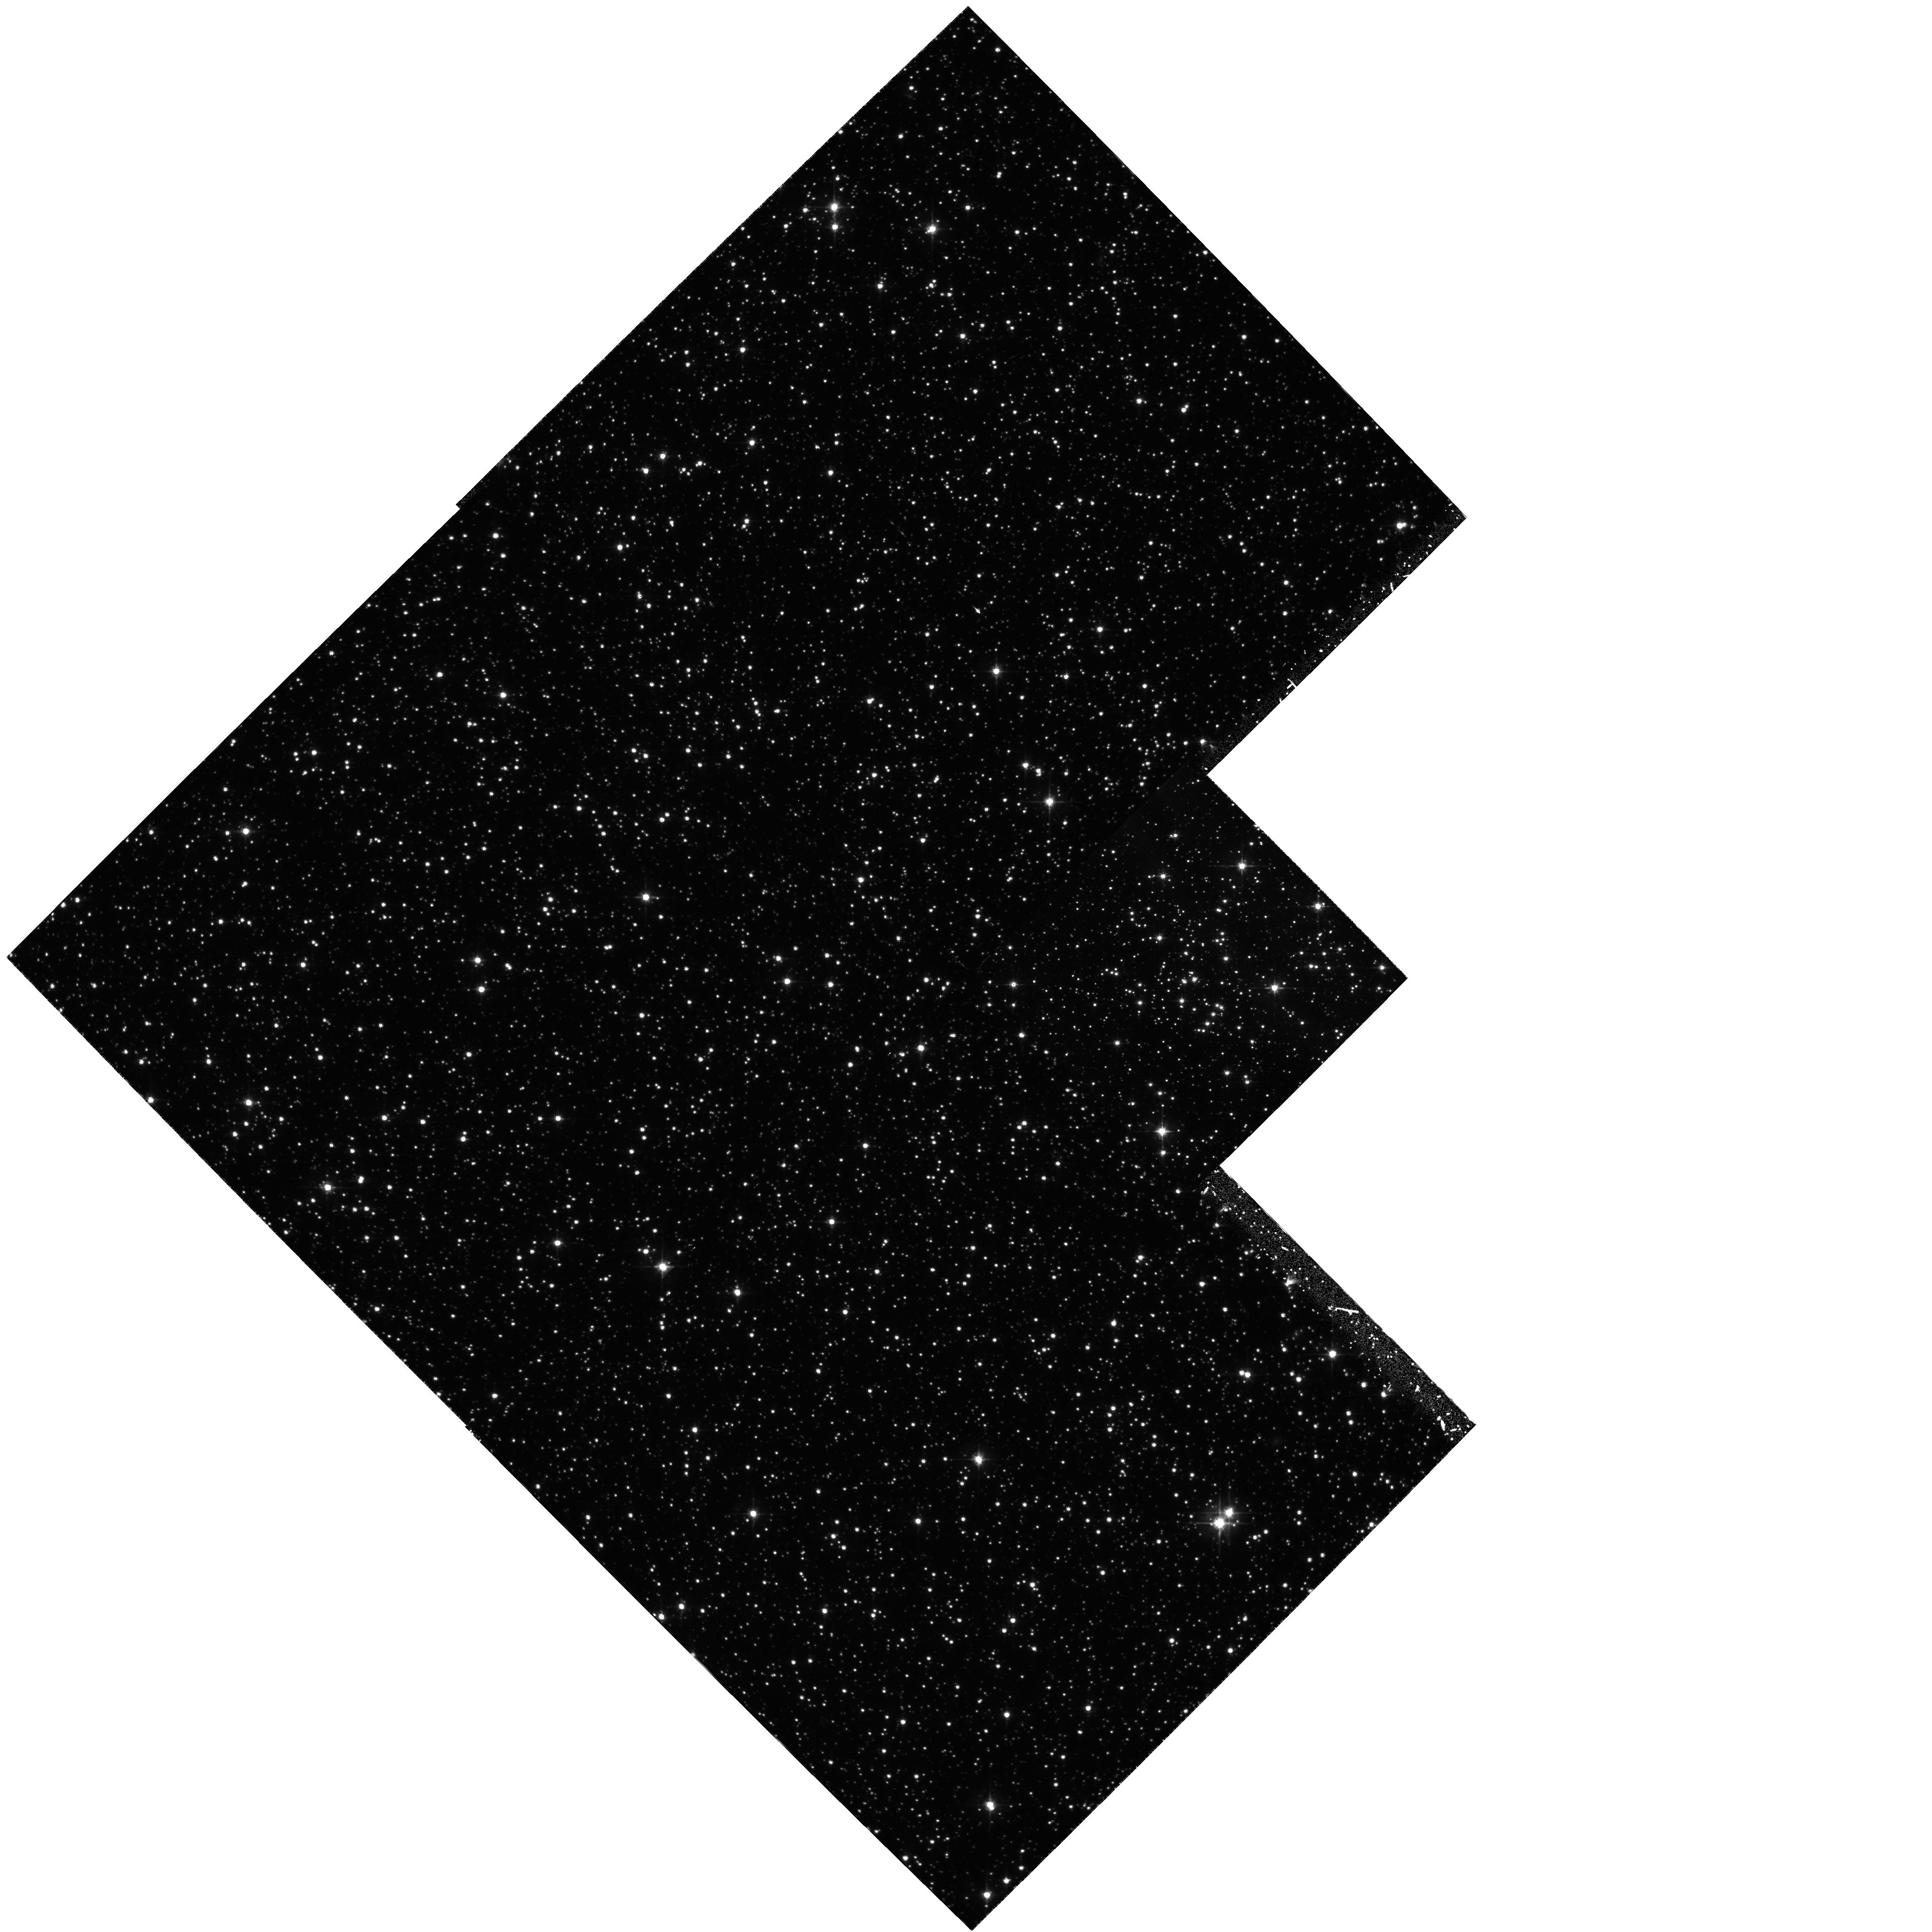
Target: BRUCK-83. Instrument: WFPC2/PC. Filter: F555W. Exposure: 1.4 h. Observation ID: hst_6229_03_wfpc2_pc_f555w_u2o903

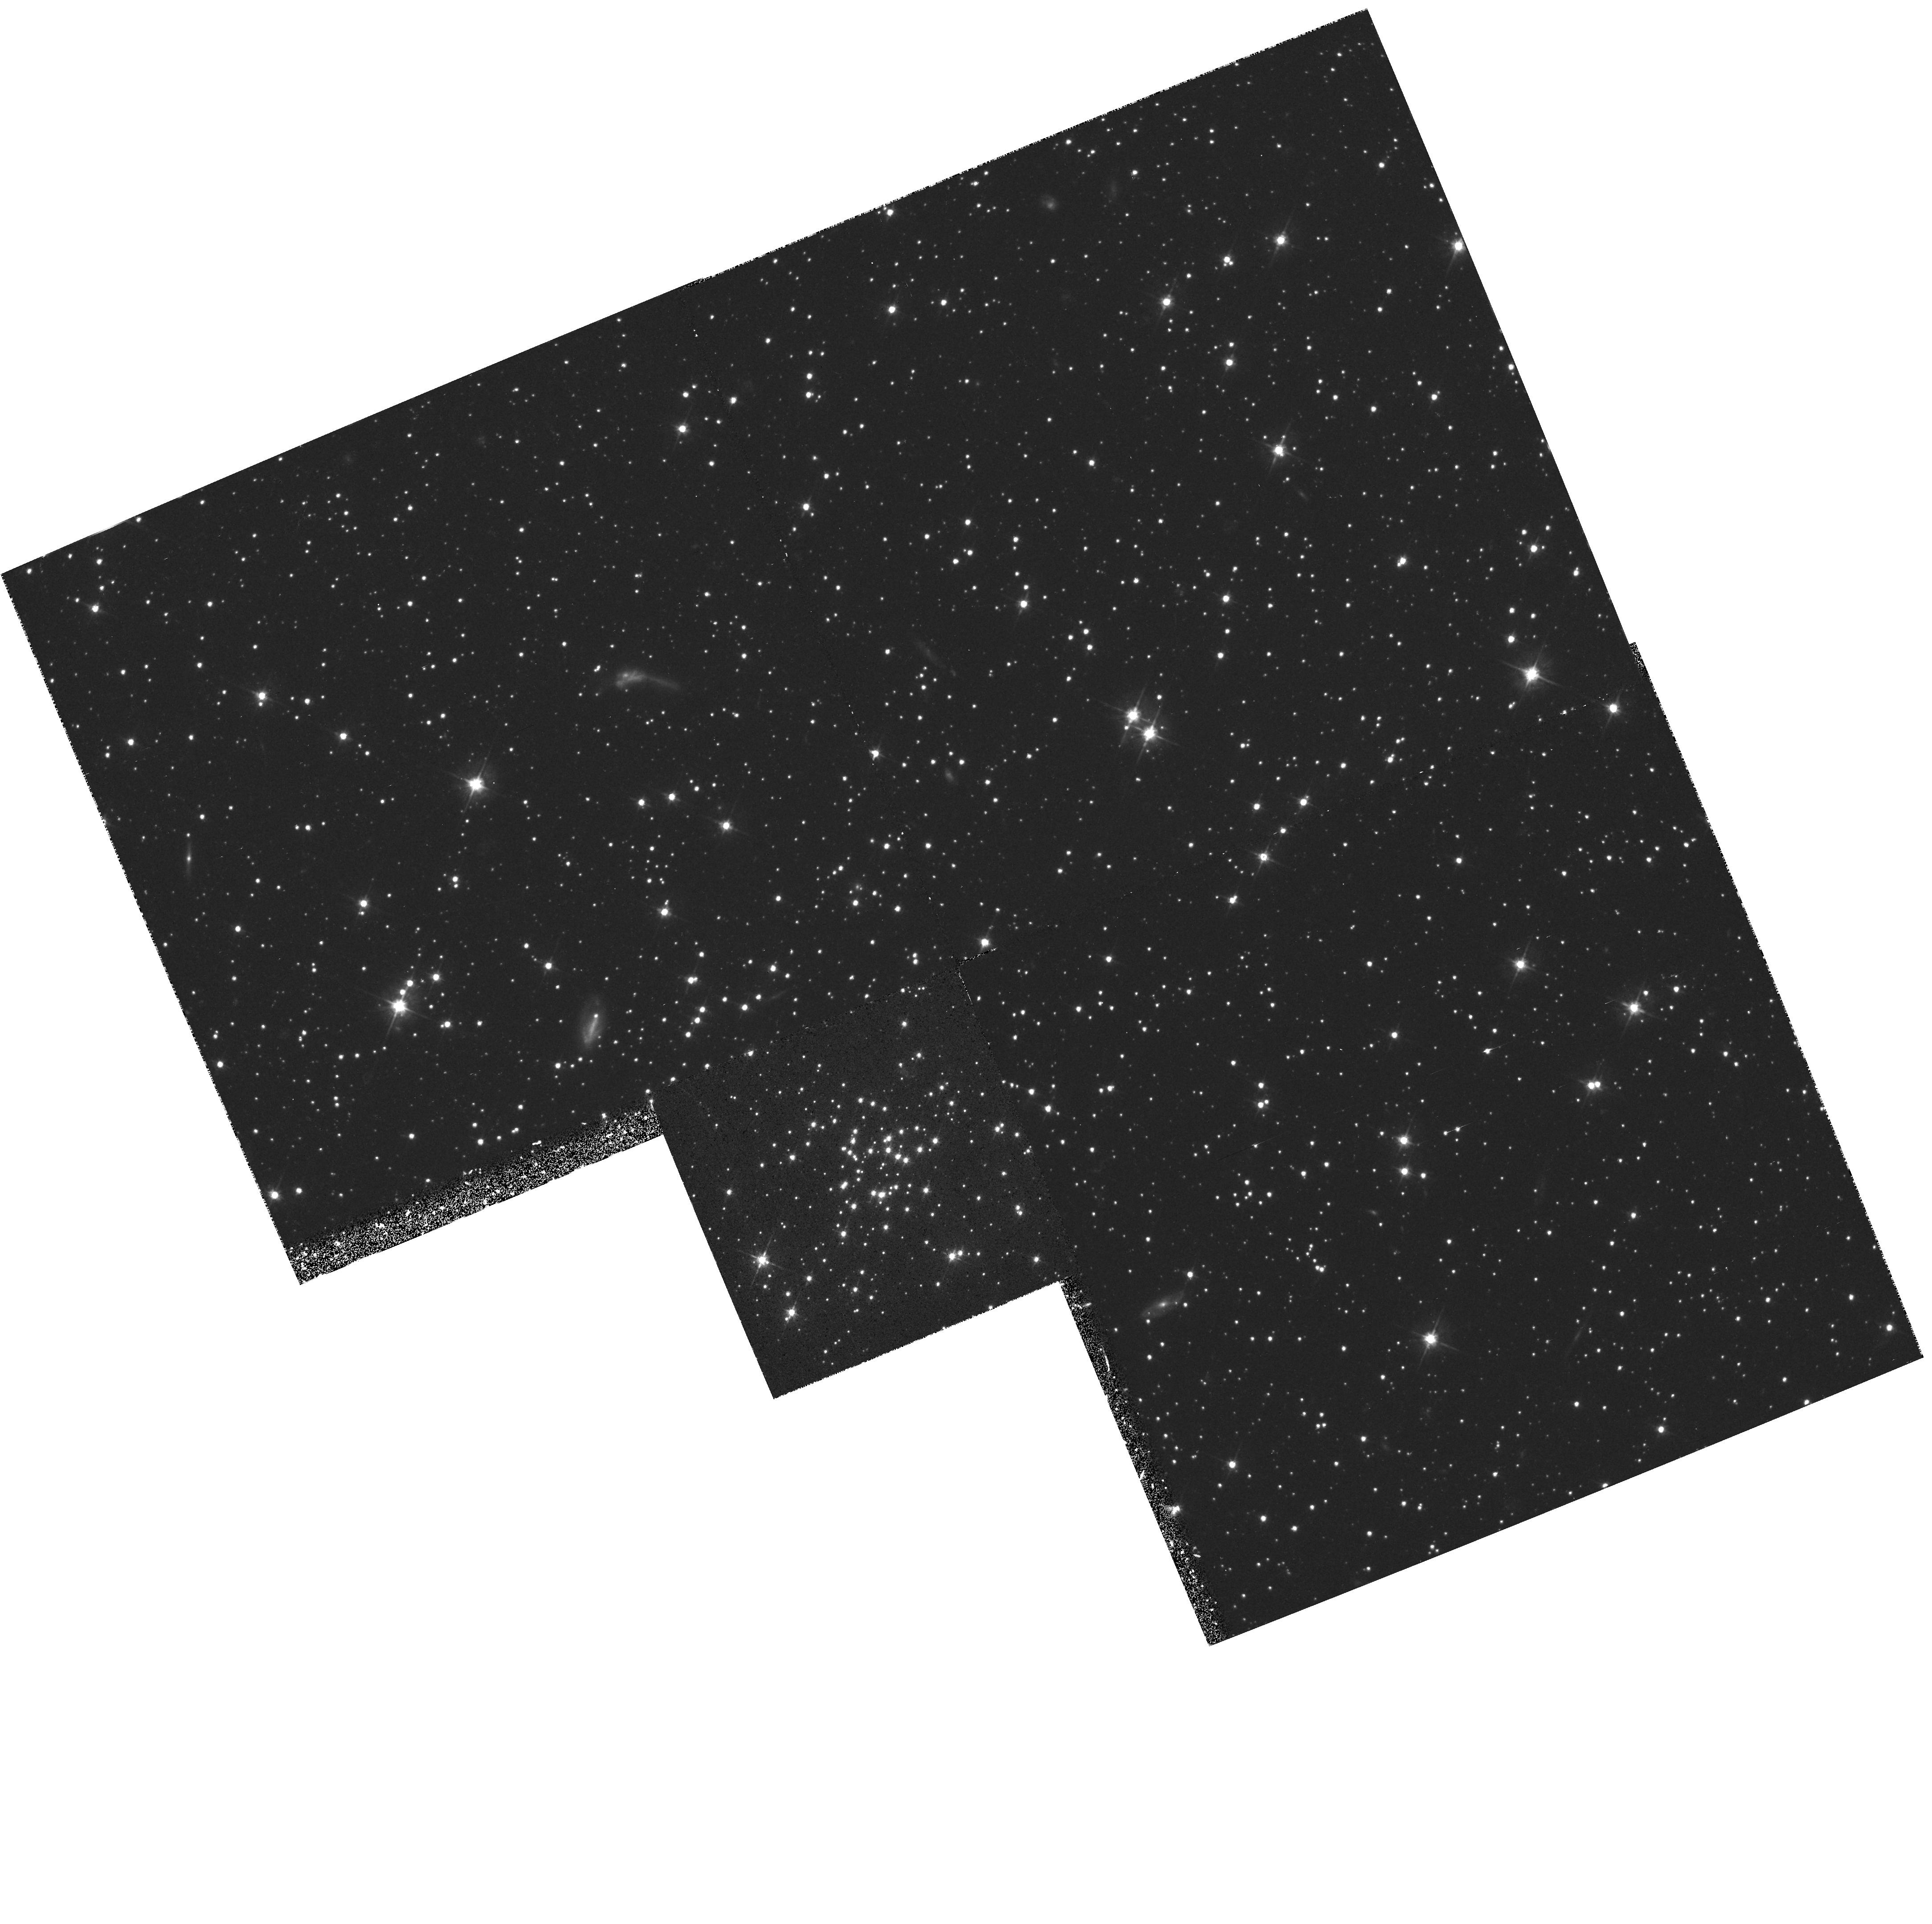
Target: HODGE-10. Instrument: WFPC2/PC. Filter: F555W. Exposure: 40 min. Observation ID: hst_6229_02_wfpc2_pc_f555w_u2o902

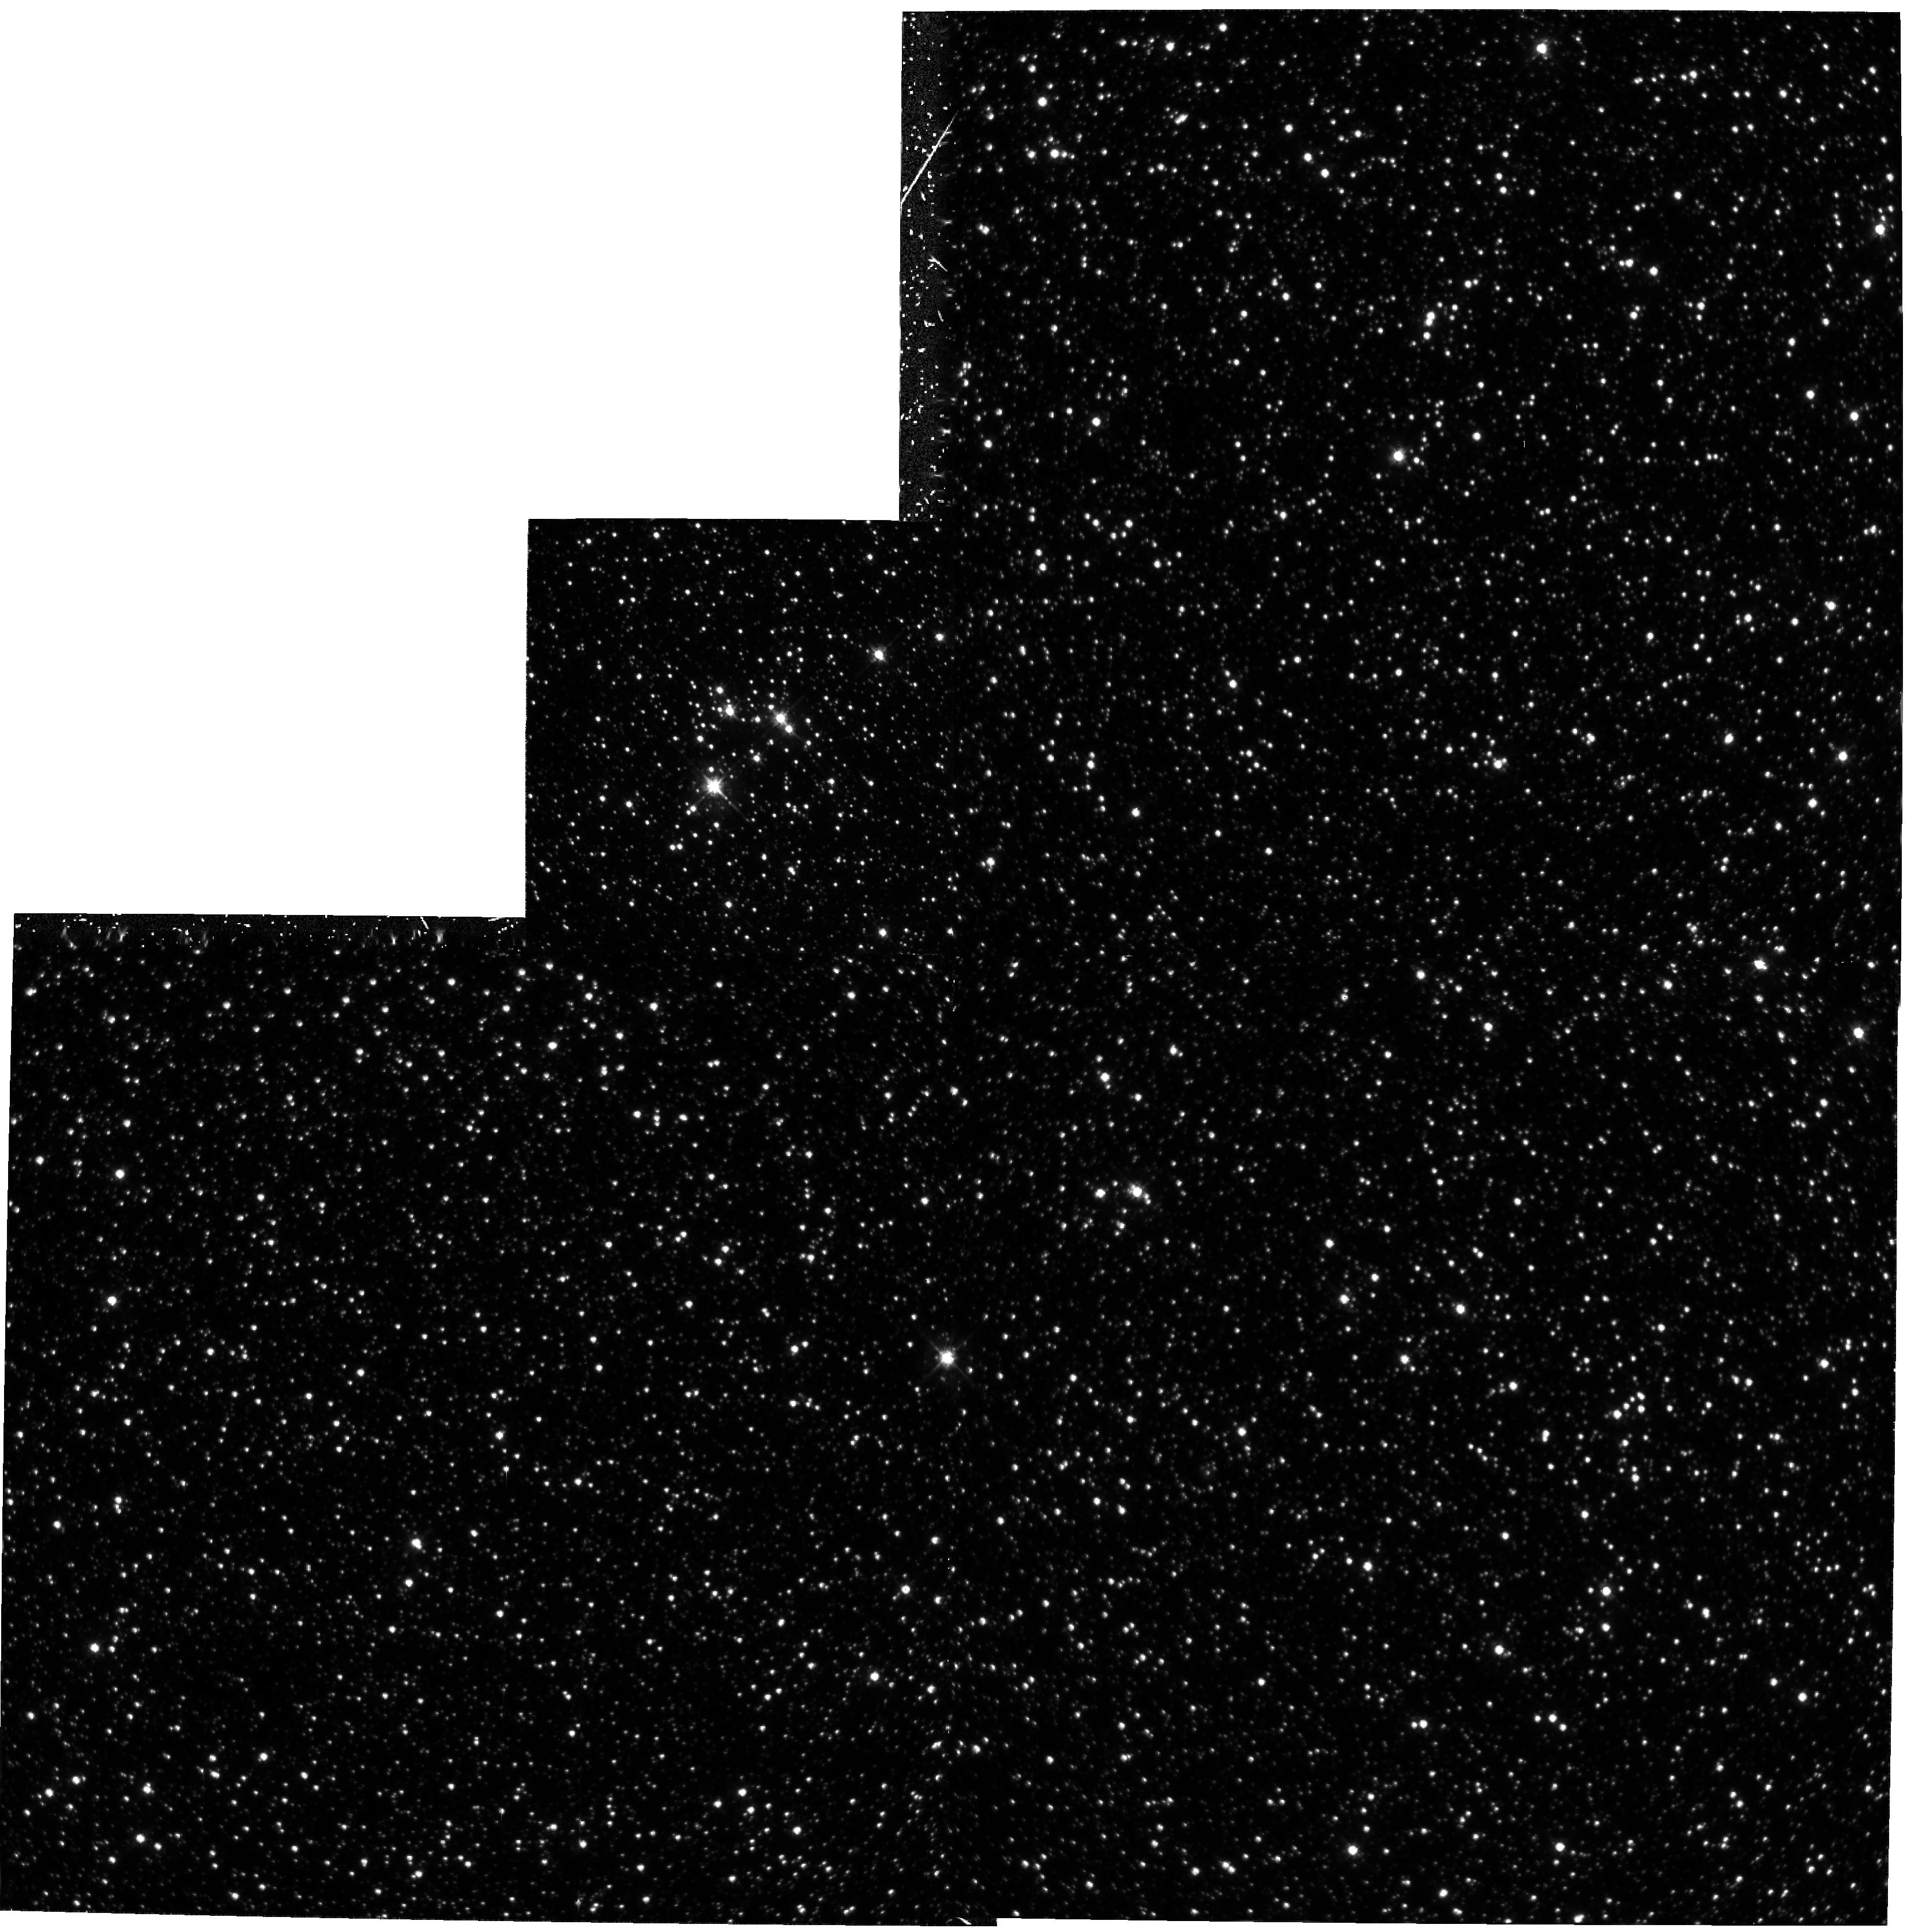
Target: HS-275. Instrument: WFPC2/PC. Filter: F555W. Exposure: 1 h. Observation ID: hst_6229_01_wfpc2_pc_f555w_u2o901

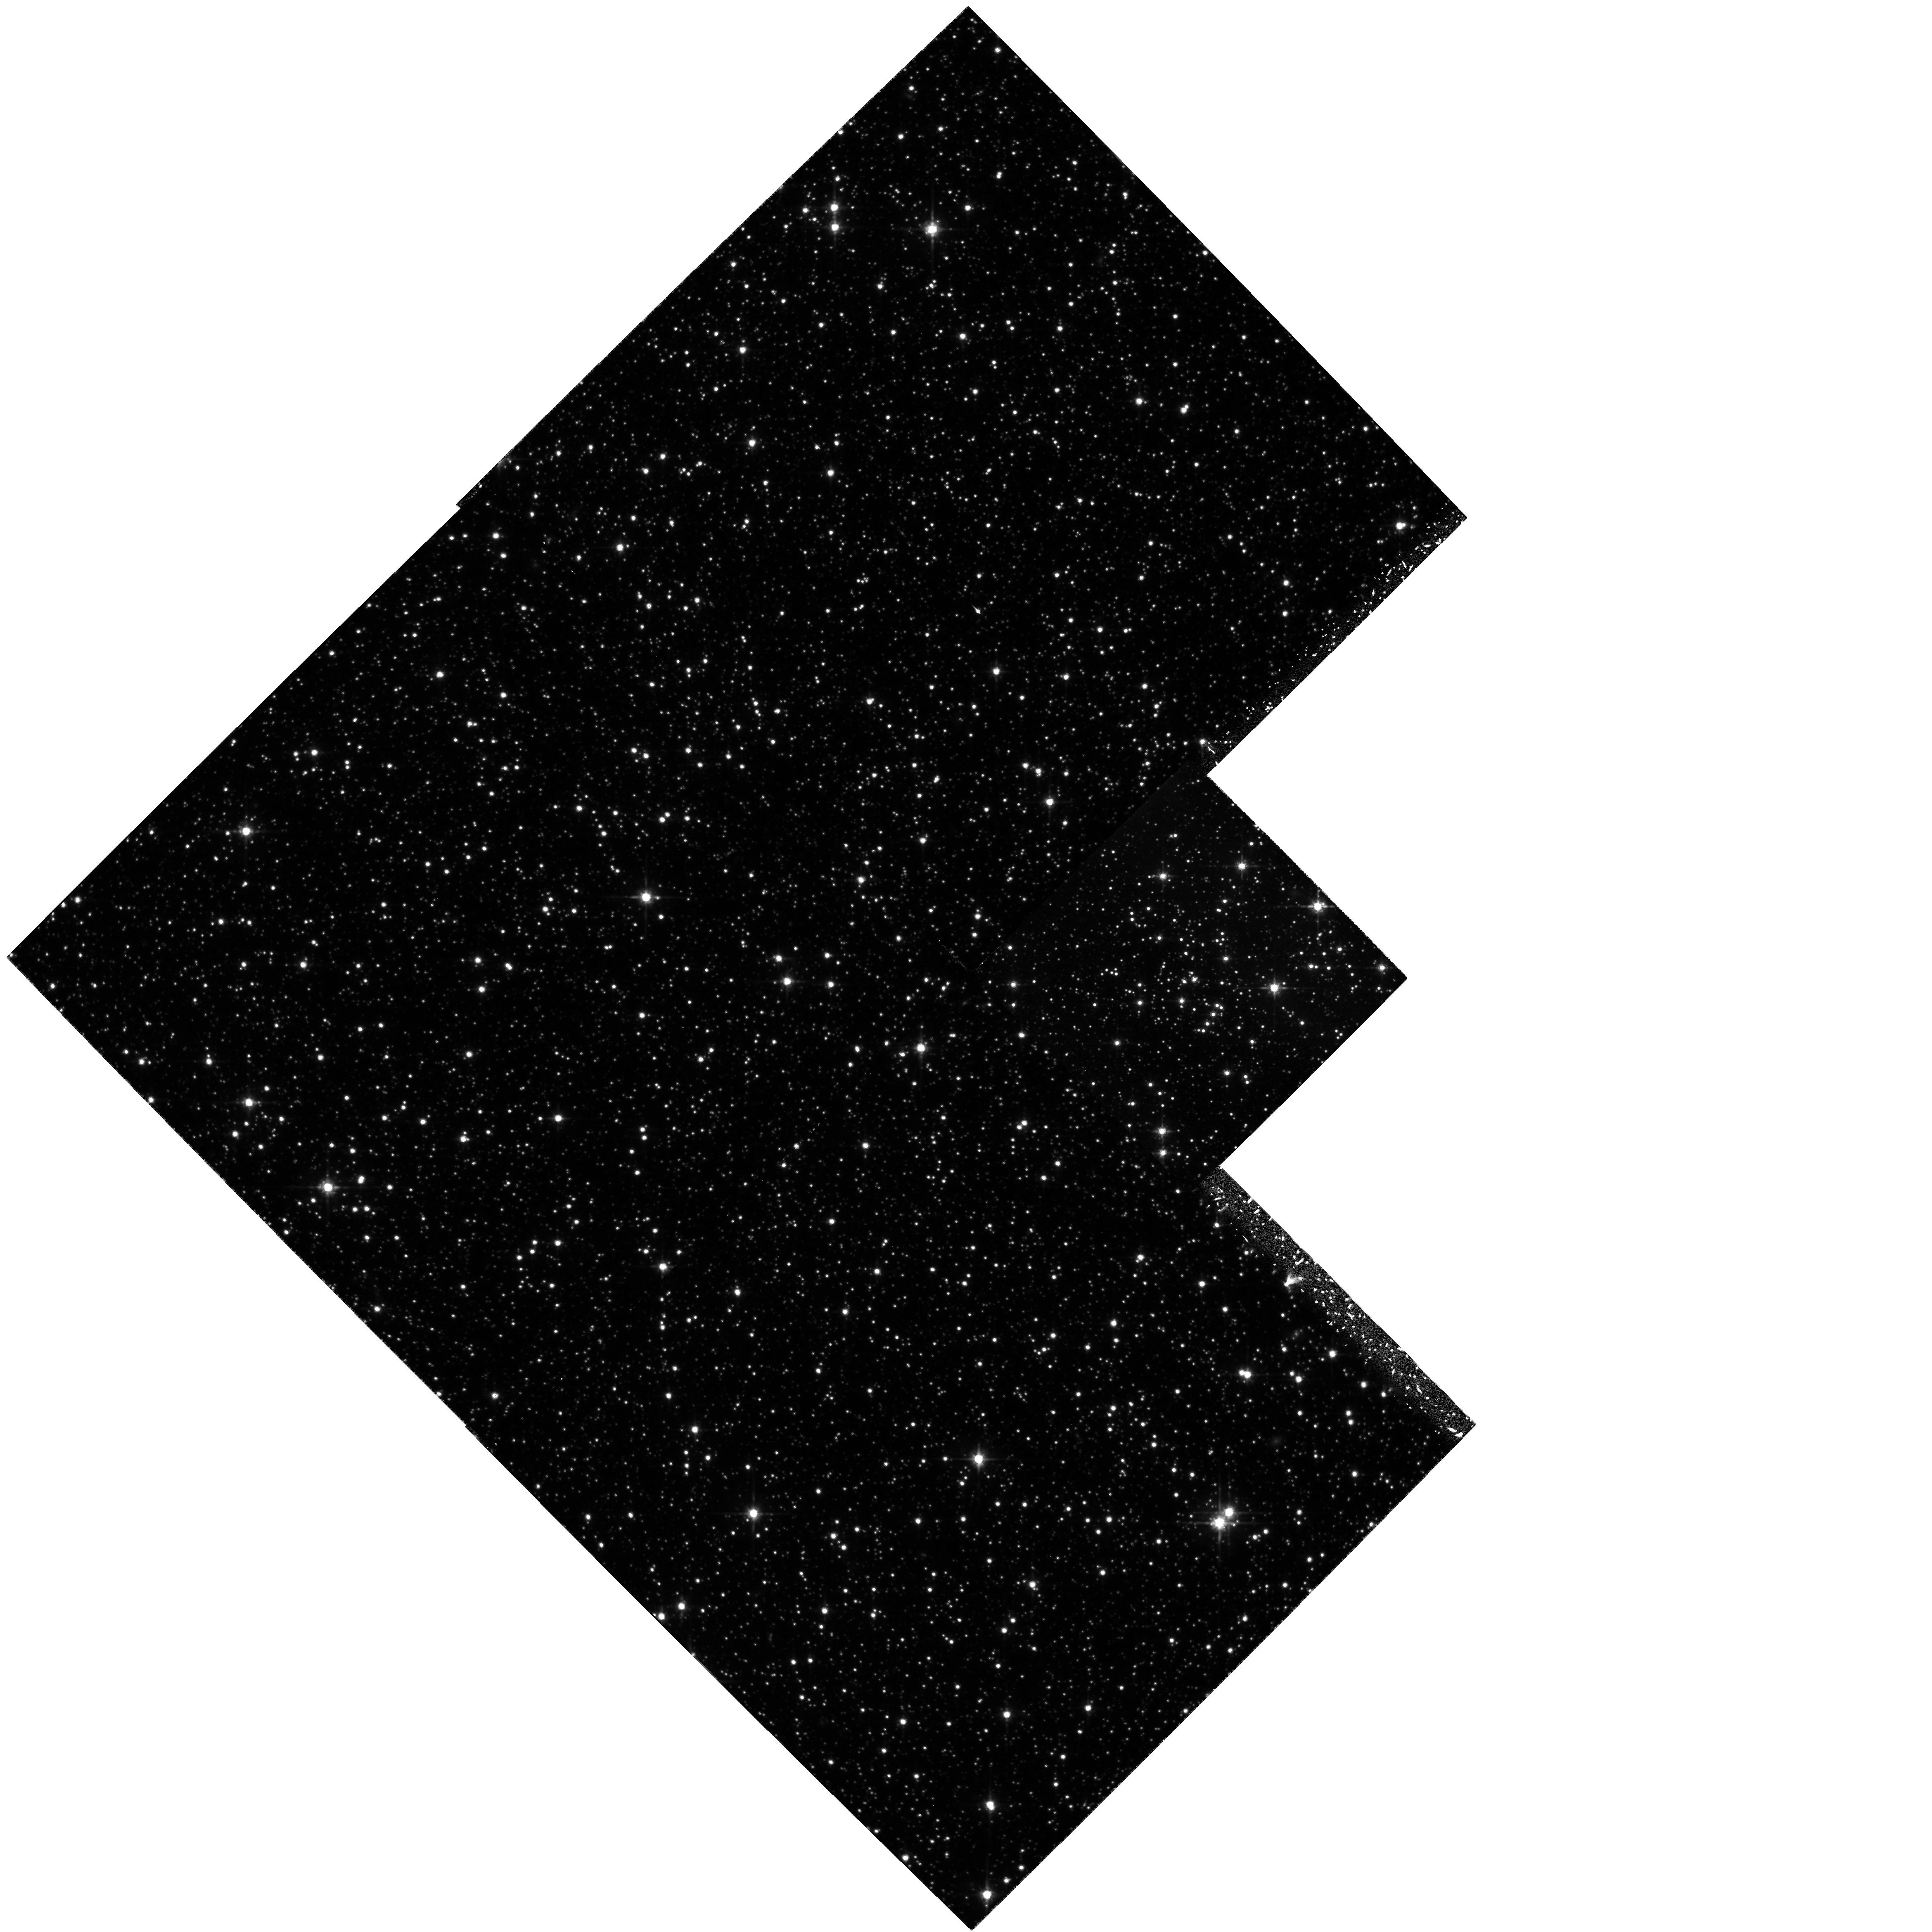
Target: BRUCK-83. Instrument: WFPC2/PC. Filter: F814W. Exposure: 1.6 h. Observation ID: hst_6229_03_wfpc2_pc_f814w_u2o903

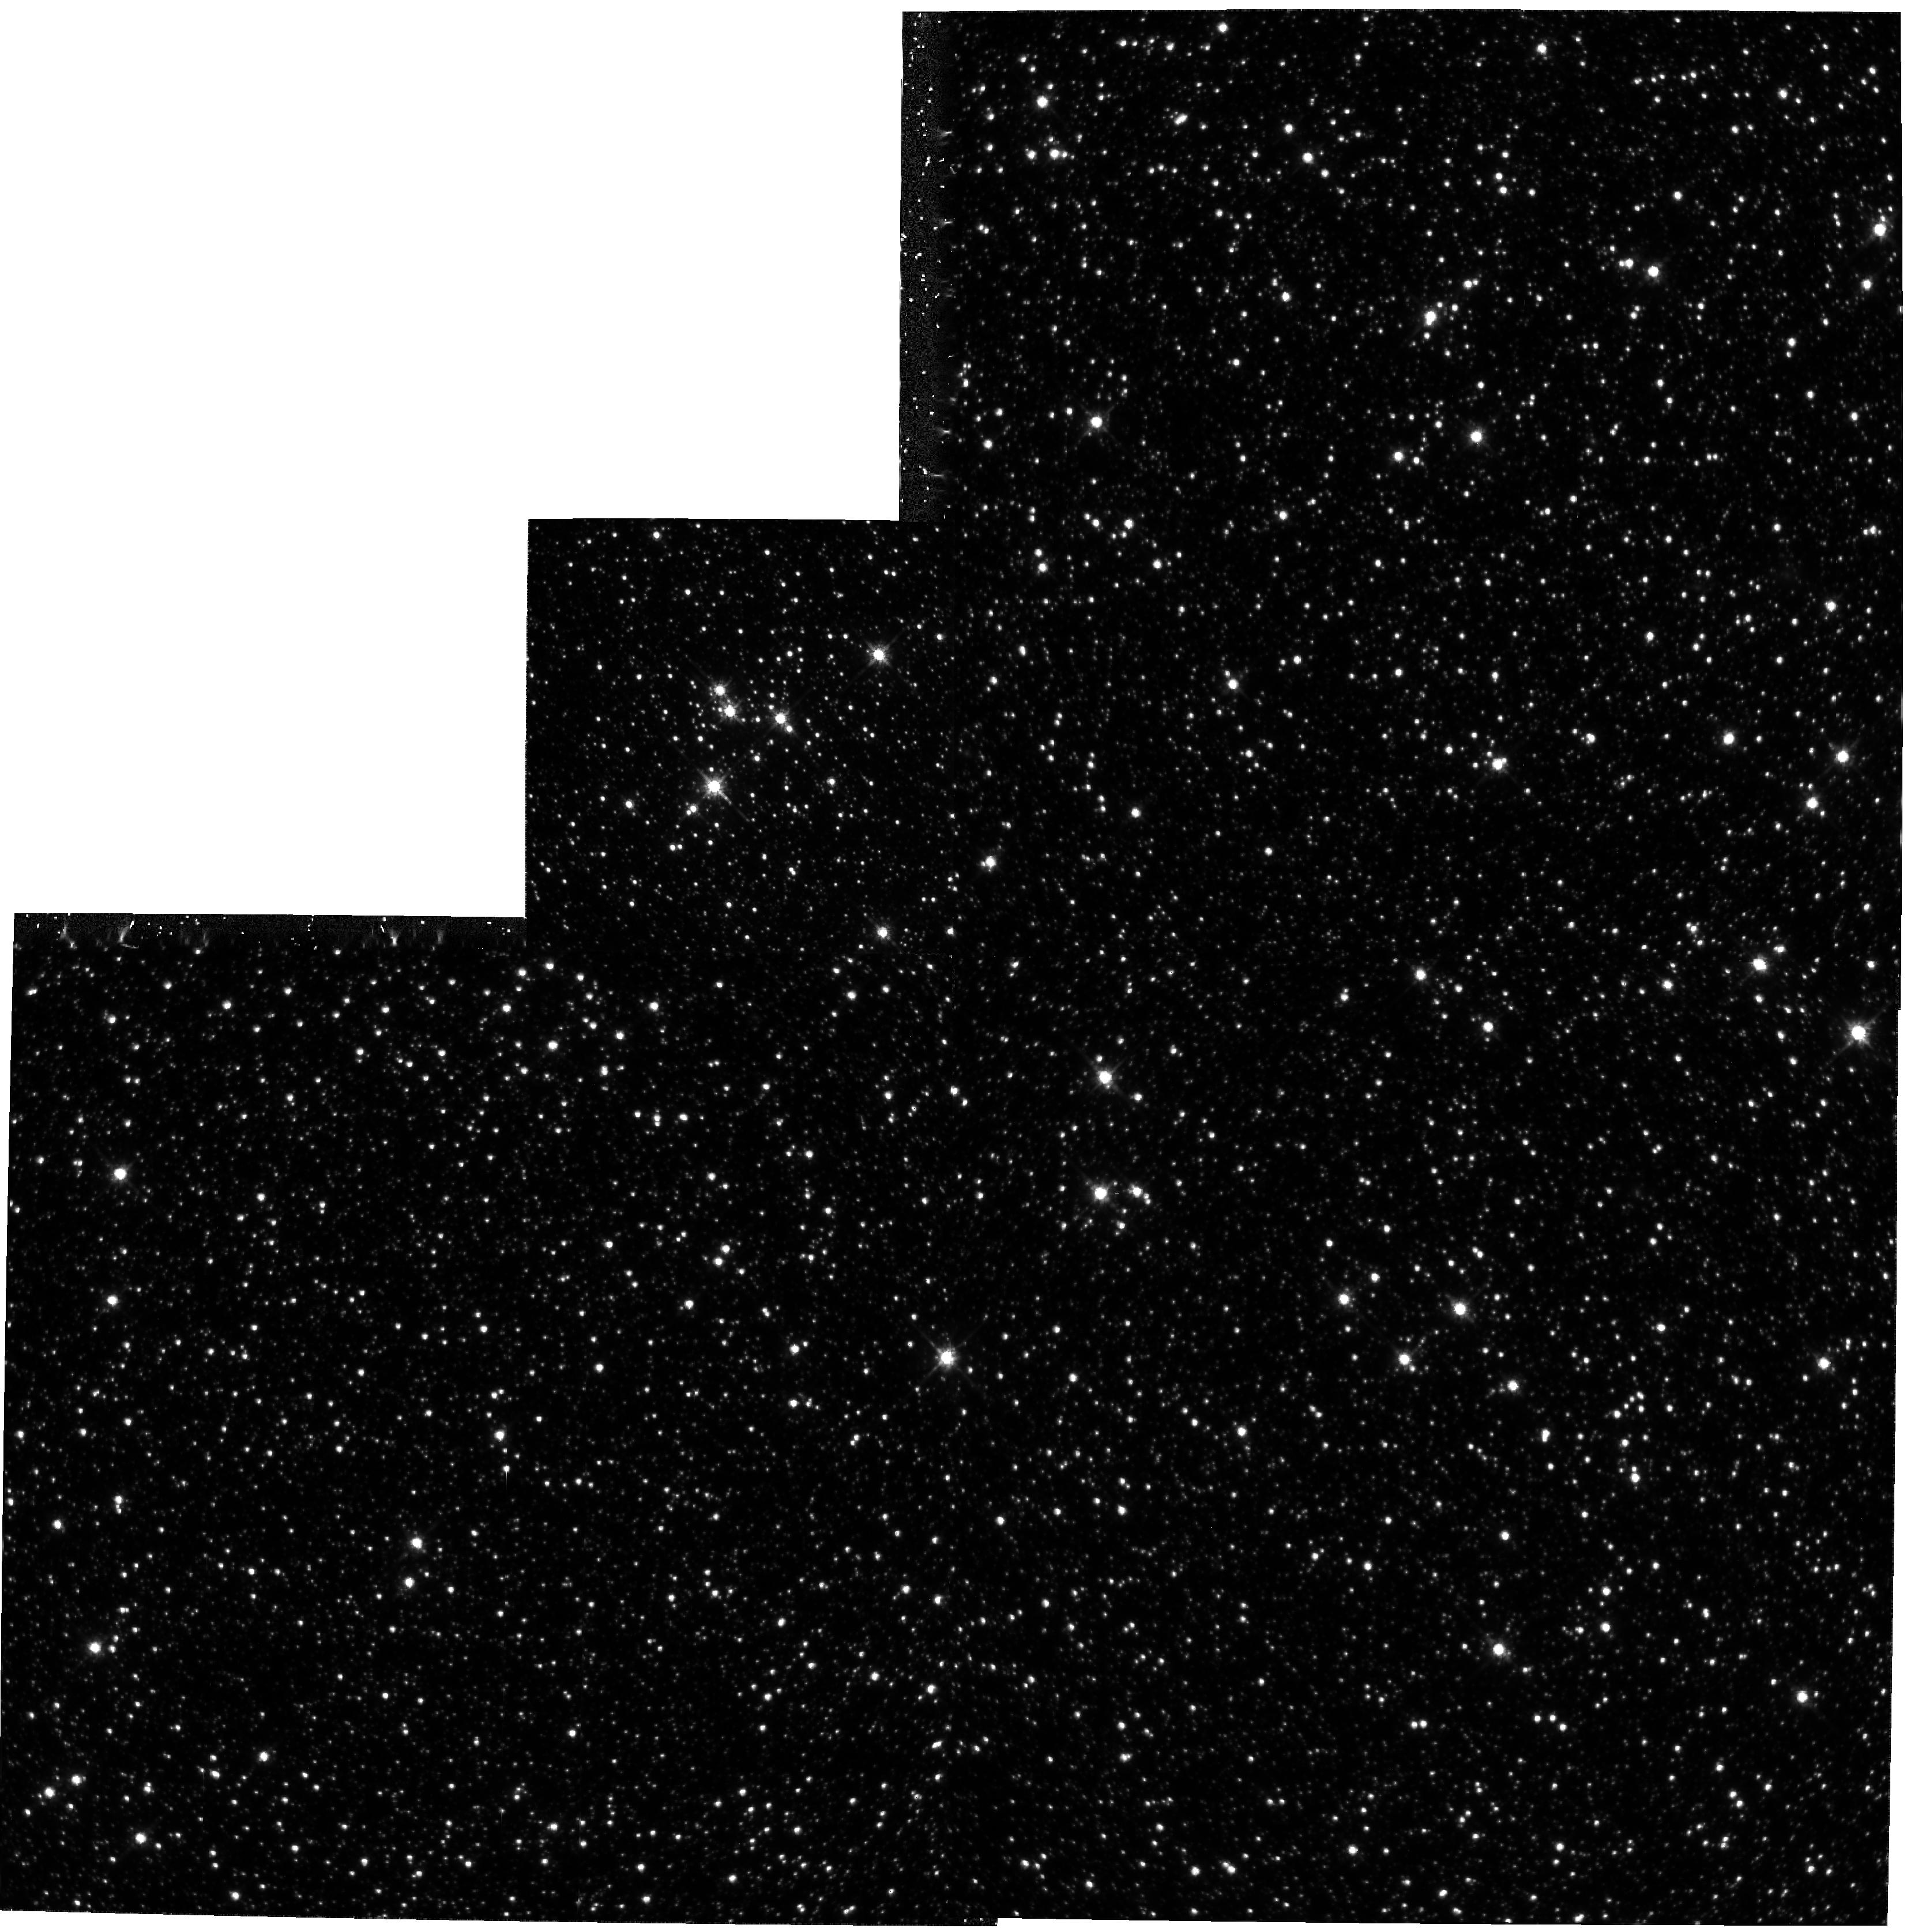
Target: HS-275. Instrument: WFPC2/PC. Filter: F814W. Exposure: 1.1 h. Observation ID: hst_6229_01_wfpc2_pc_f814w_u2o901

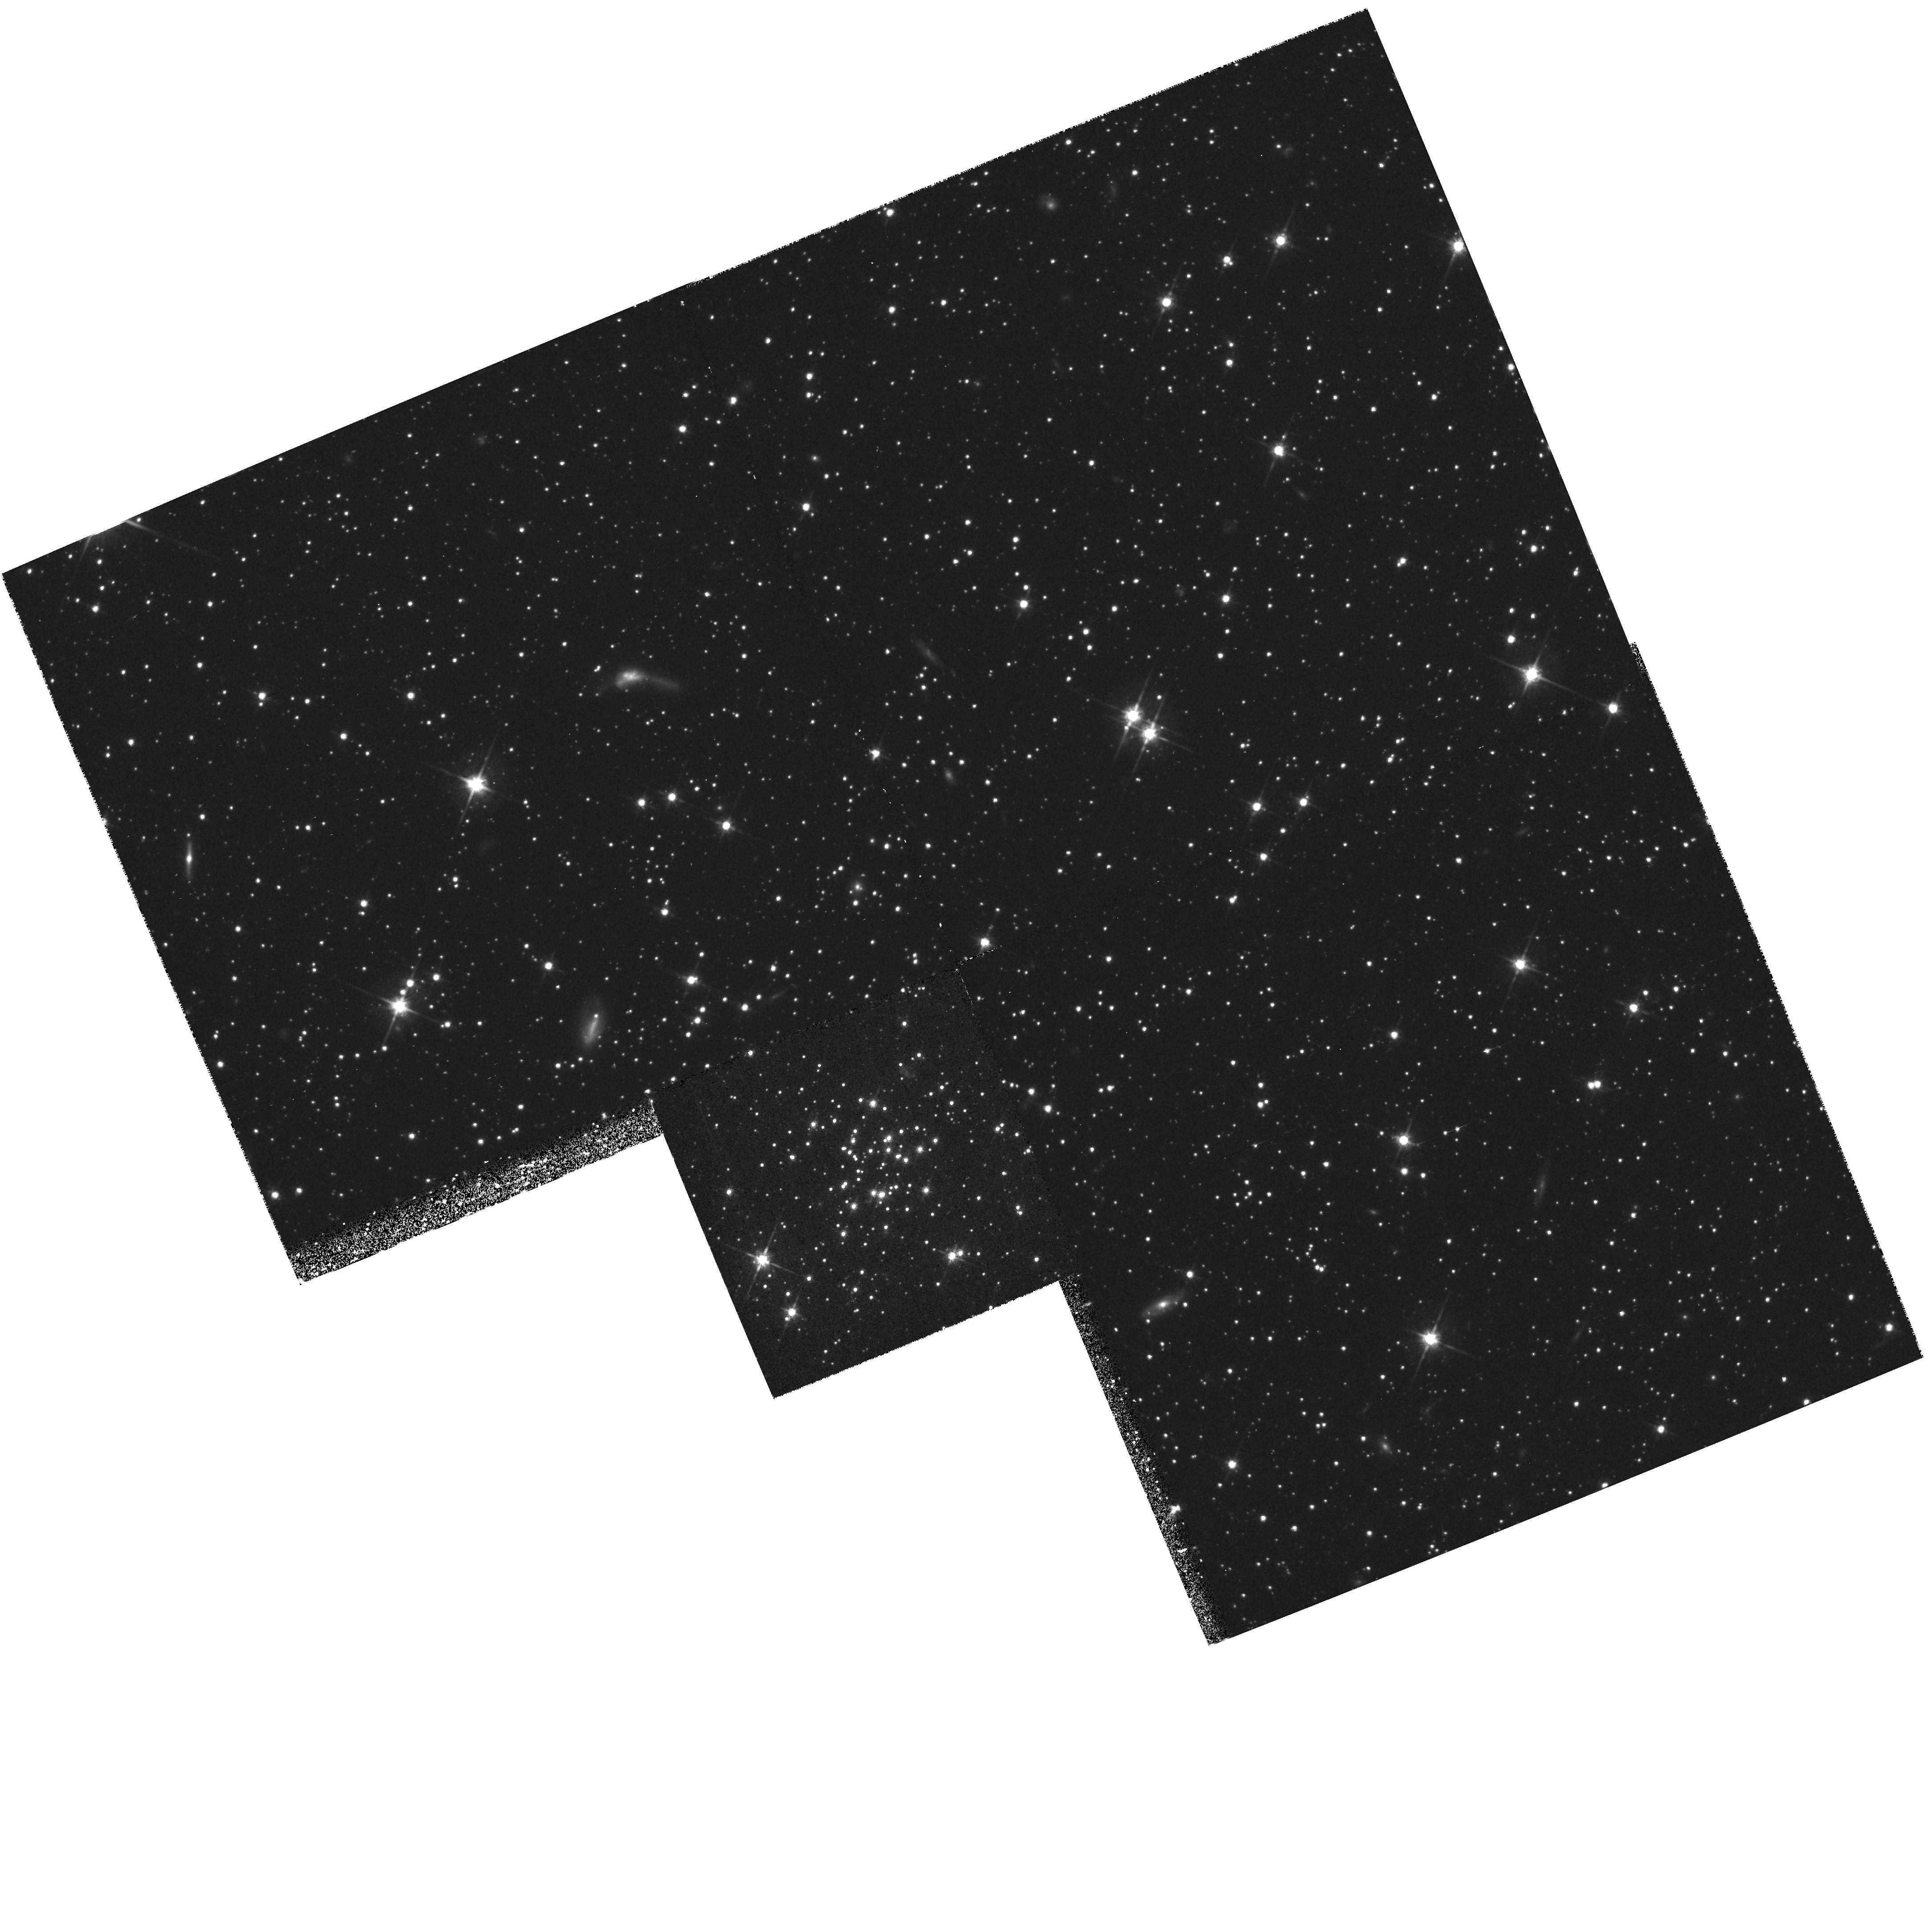
Target: HODGE-10. Instrument: WFPC2/PC. Filter: F814W. Exposure: 45 min. Observation ID: hst_6229_02_wfpc2_pc_f814w_u2o902

STELLAR POPULATIONS IN THE MAGELLANIC CLOUDS (PI: Trauger, John)

The Magellanic Clouds (MC) are the nearest major galaxies and therefore afford unique opportunities for studies of stellar populations and star formation histories through observations of color-magnitude diagrams (CMDs; e.g. Bertelli et al. 1992, ApJ, 388, 400). In this program we extend HST WFPC2 studies of low mass stars in the LMC through observations of a field in the dense stellar bar and a second field in the outer disk. In the SMC we will observe a field near the bar, but in a region where the depth of the SMC is not likely to be large (Hodge, private communication). The resulting CMDs will be modelled using isochrones such as those by Bergbusch & Vandenberg (1992, ApJS, 81, 163) to recover the lower stellar IMF and to search for the signatures of episodic star formation in these galaxies.